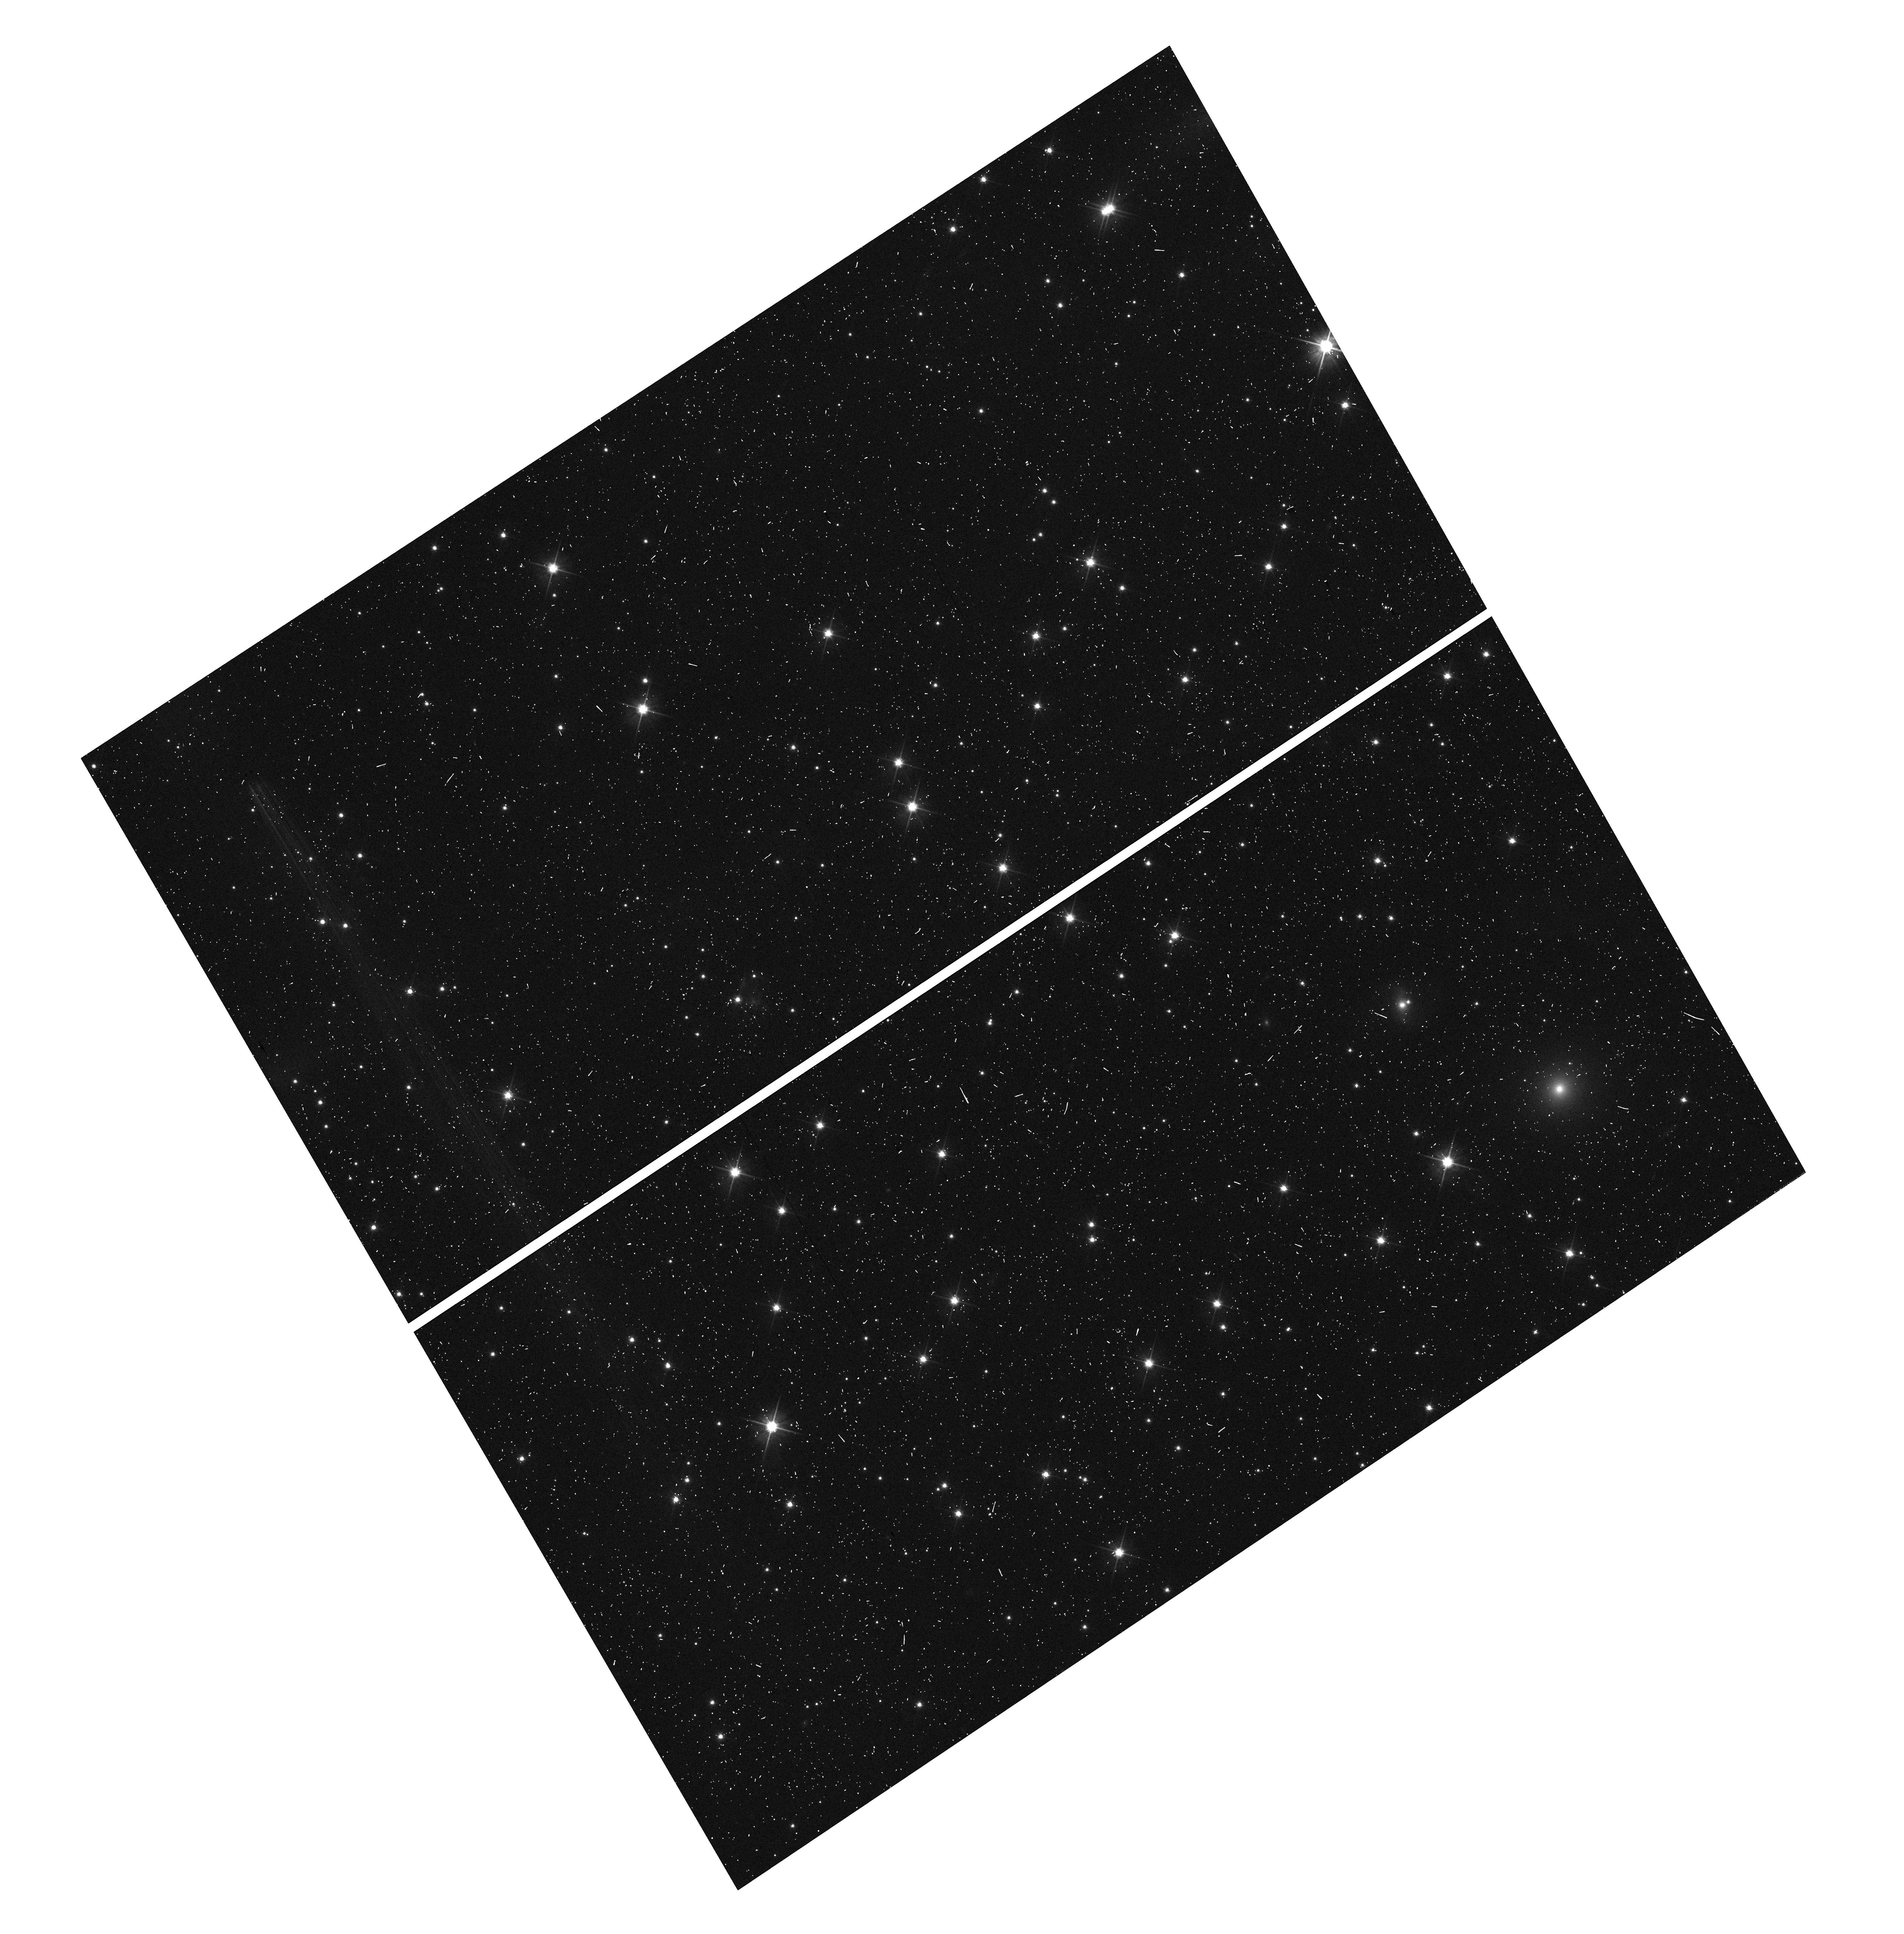
Target: LUHMAN16AB-SFT. Instrument: WFC3/UVIS. Filter: F606W. Exposure: 6 min. Observation ID: hst_15884_02_wfc3_uvis_f606w_ie1m02

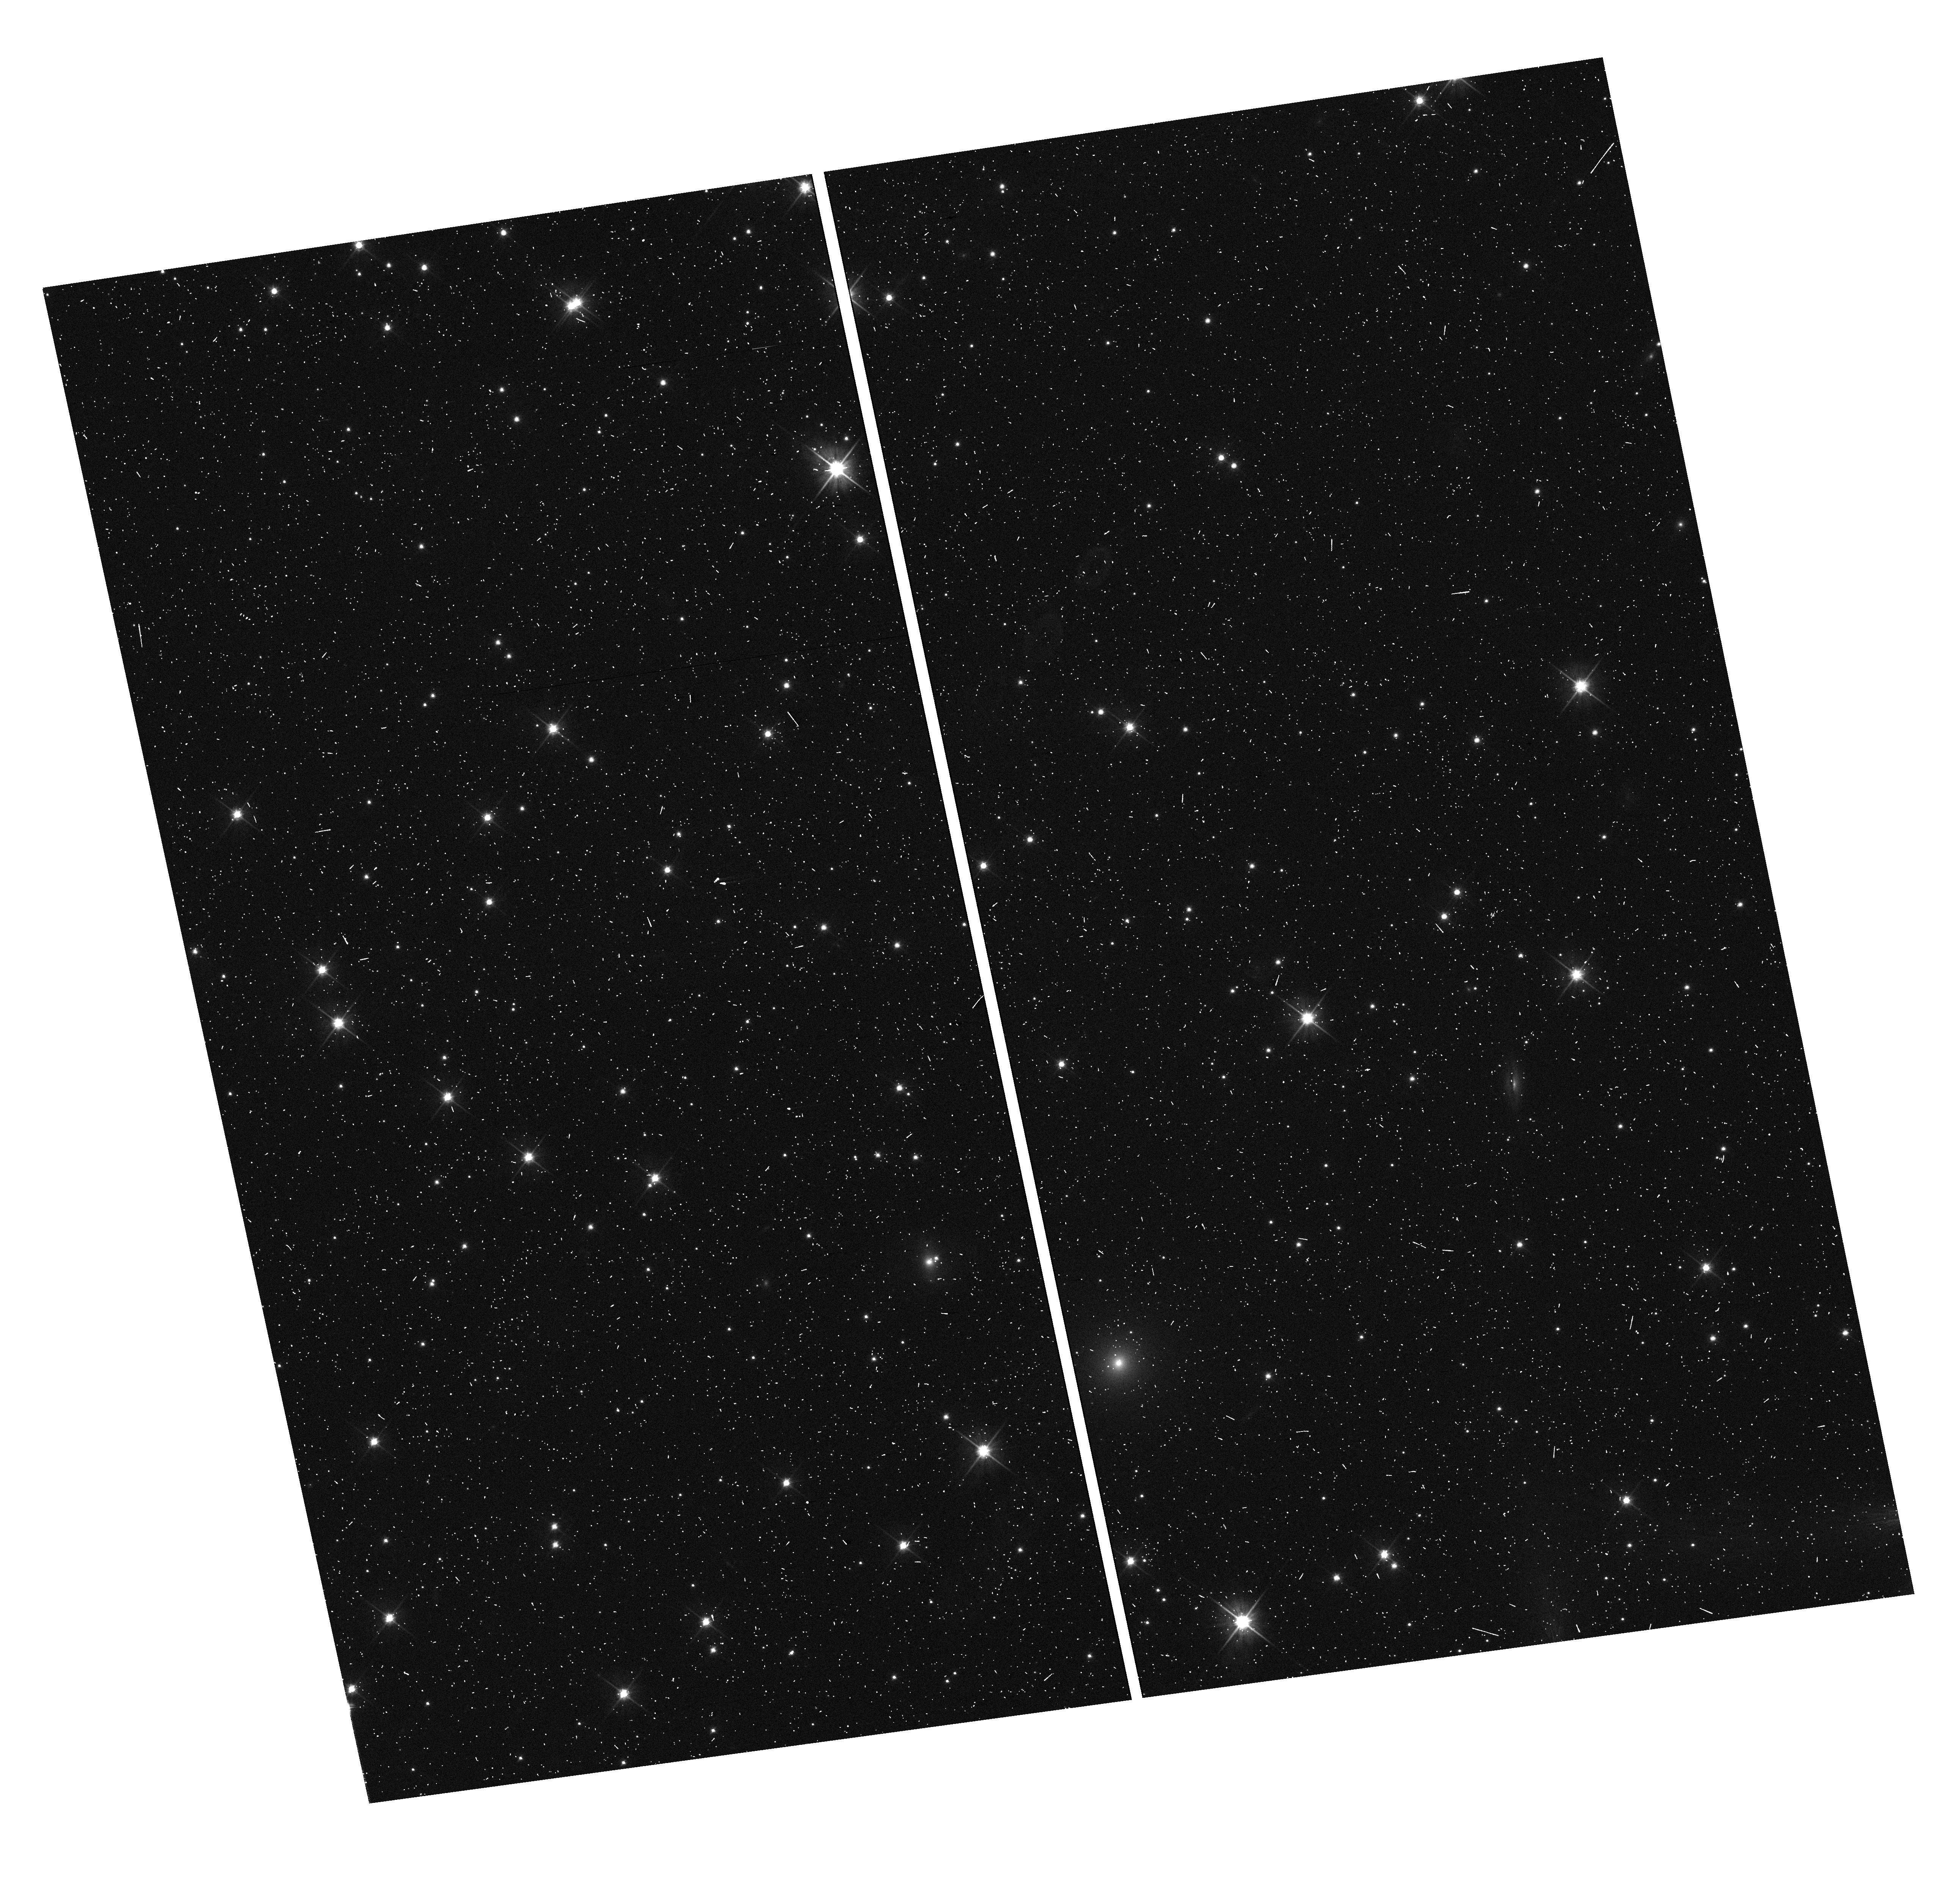
Target: LUHMAN-16-SFT. Instrument: WFC3/UVIS. Filter: F606W. Exposure: 6 min. Observation ID: hst_15884_01_wfc3_uvis_f606w_ie1m01

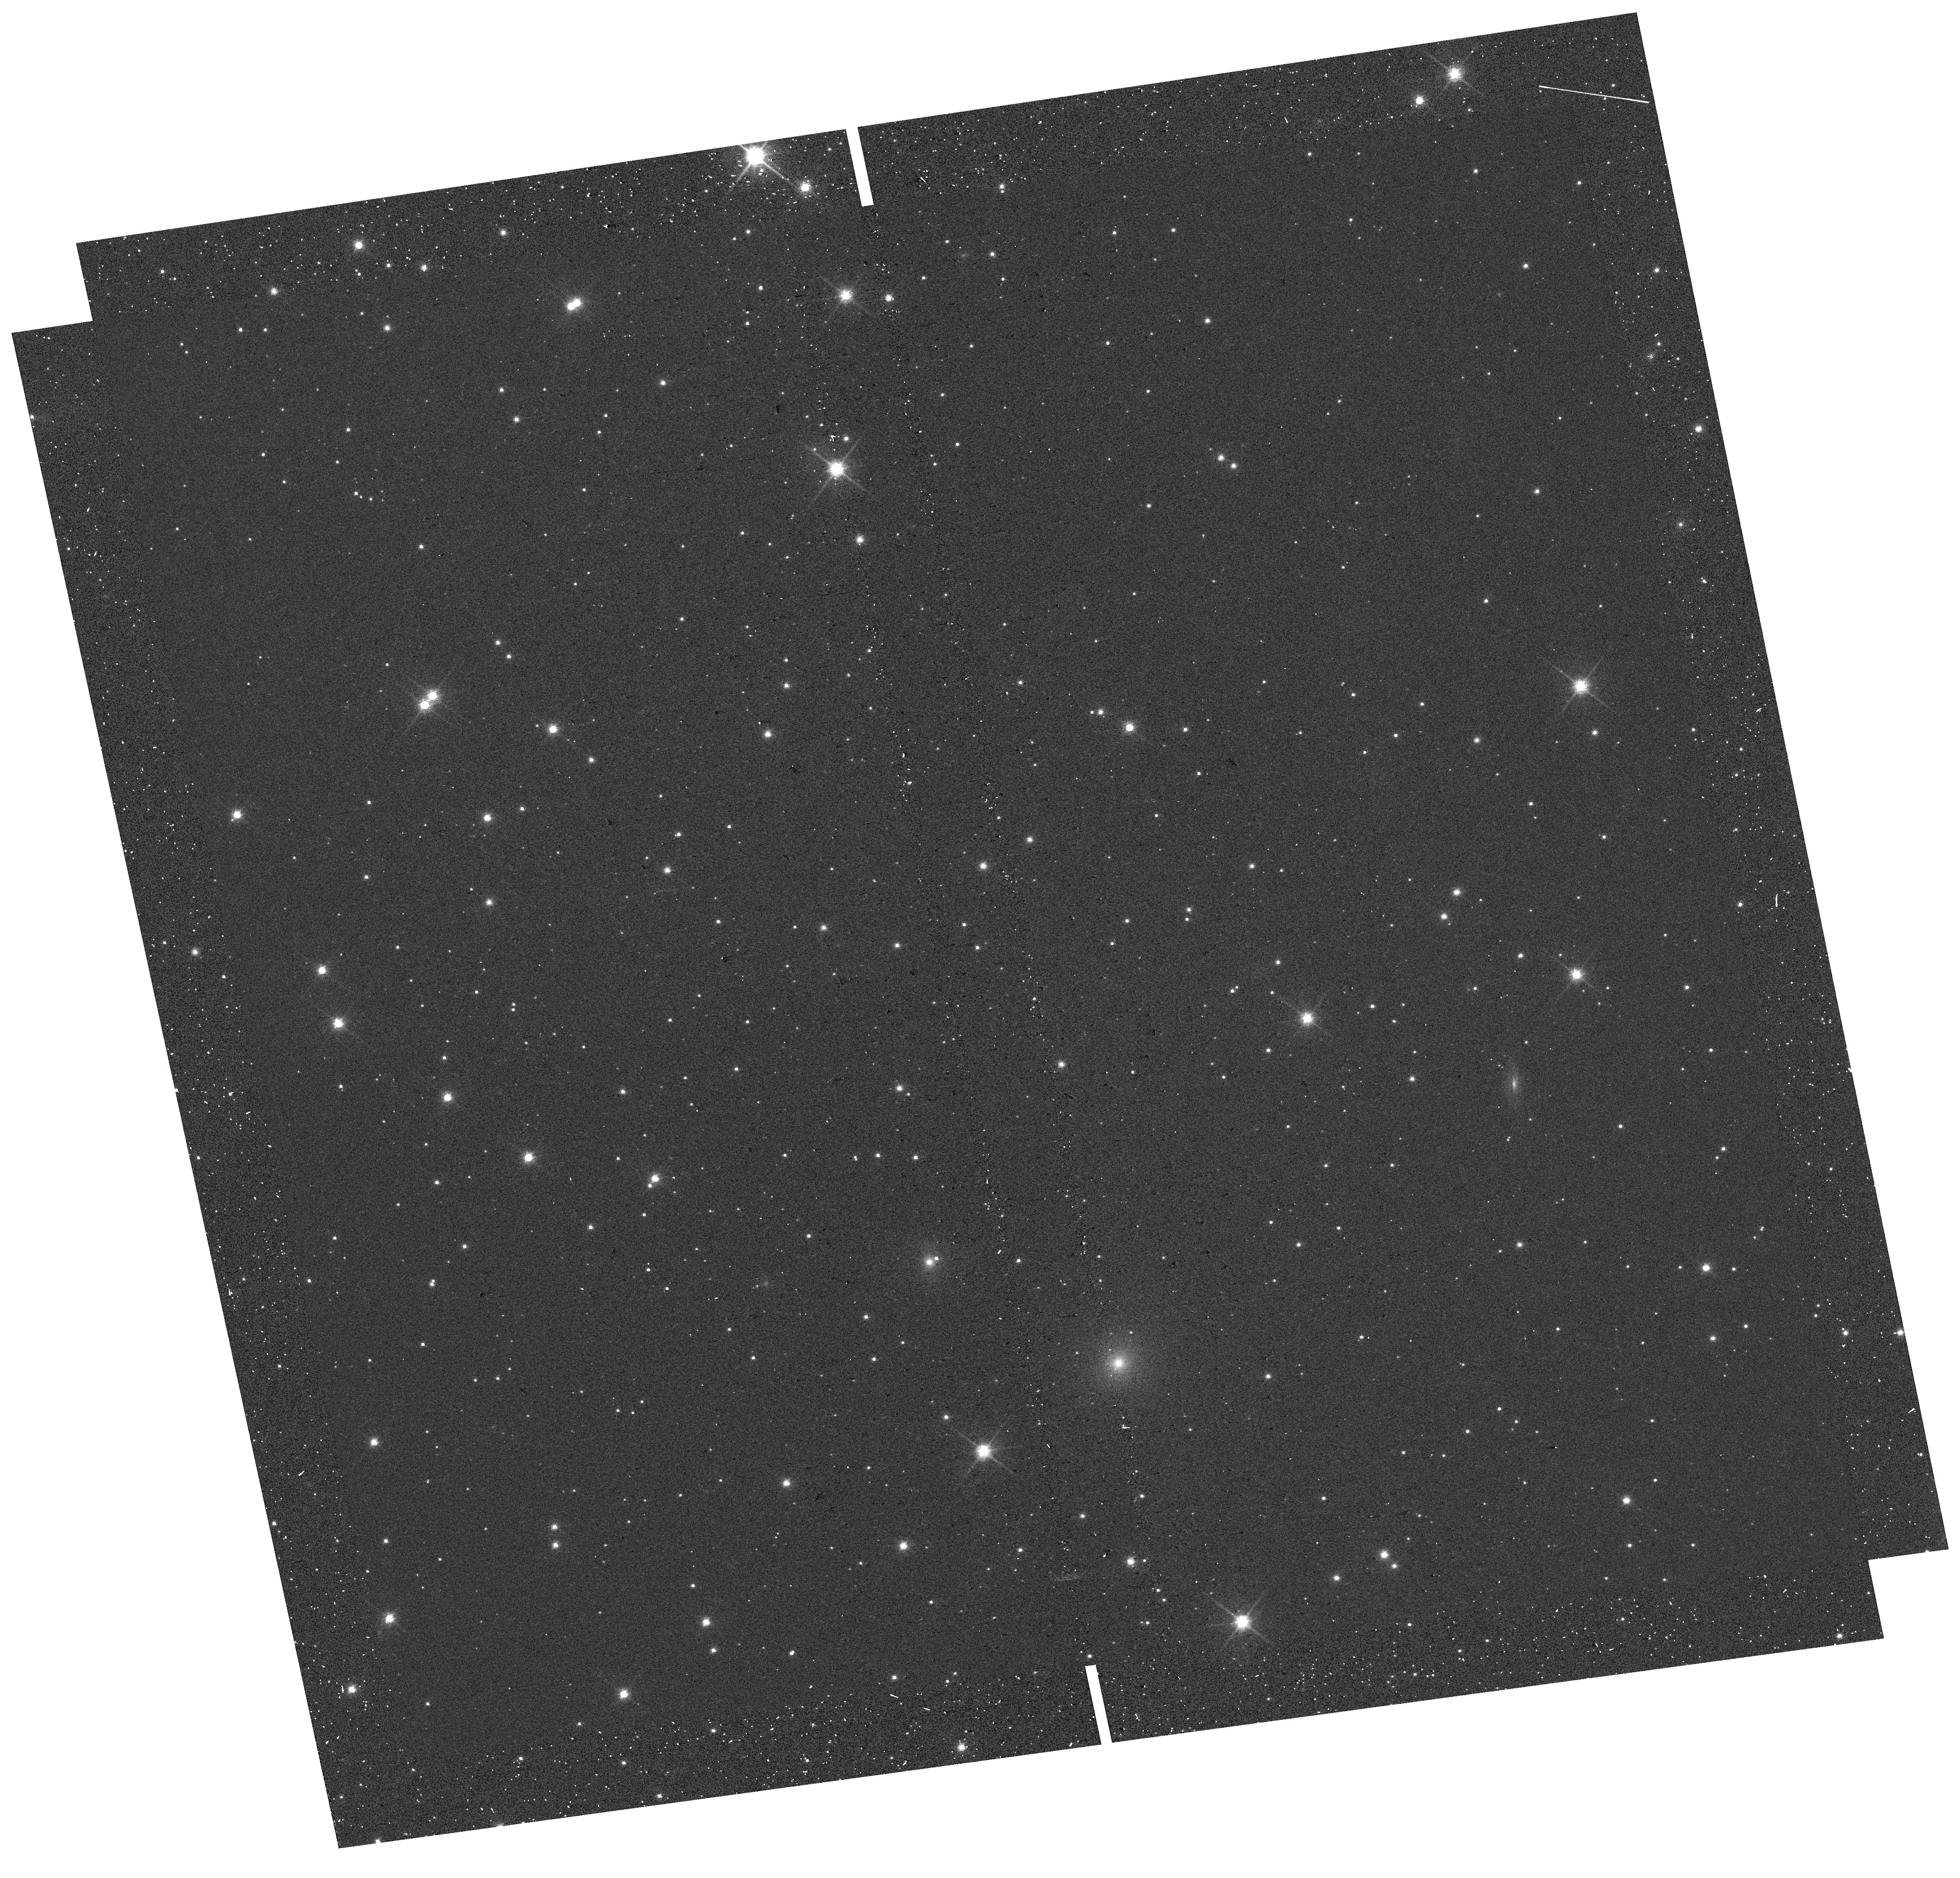
Target: LUHMAN-16-SFT. Instrument: WFC3/UVIS. Filter: F814W. Exposure: 2 min. Observation ID: hst_15884_01_wfc3_uvis_f814w_ie1m01

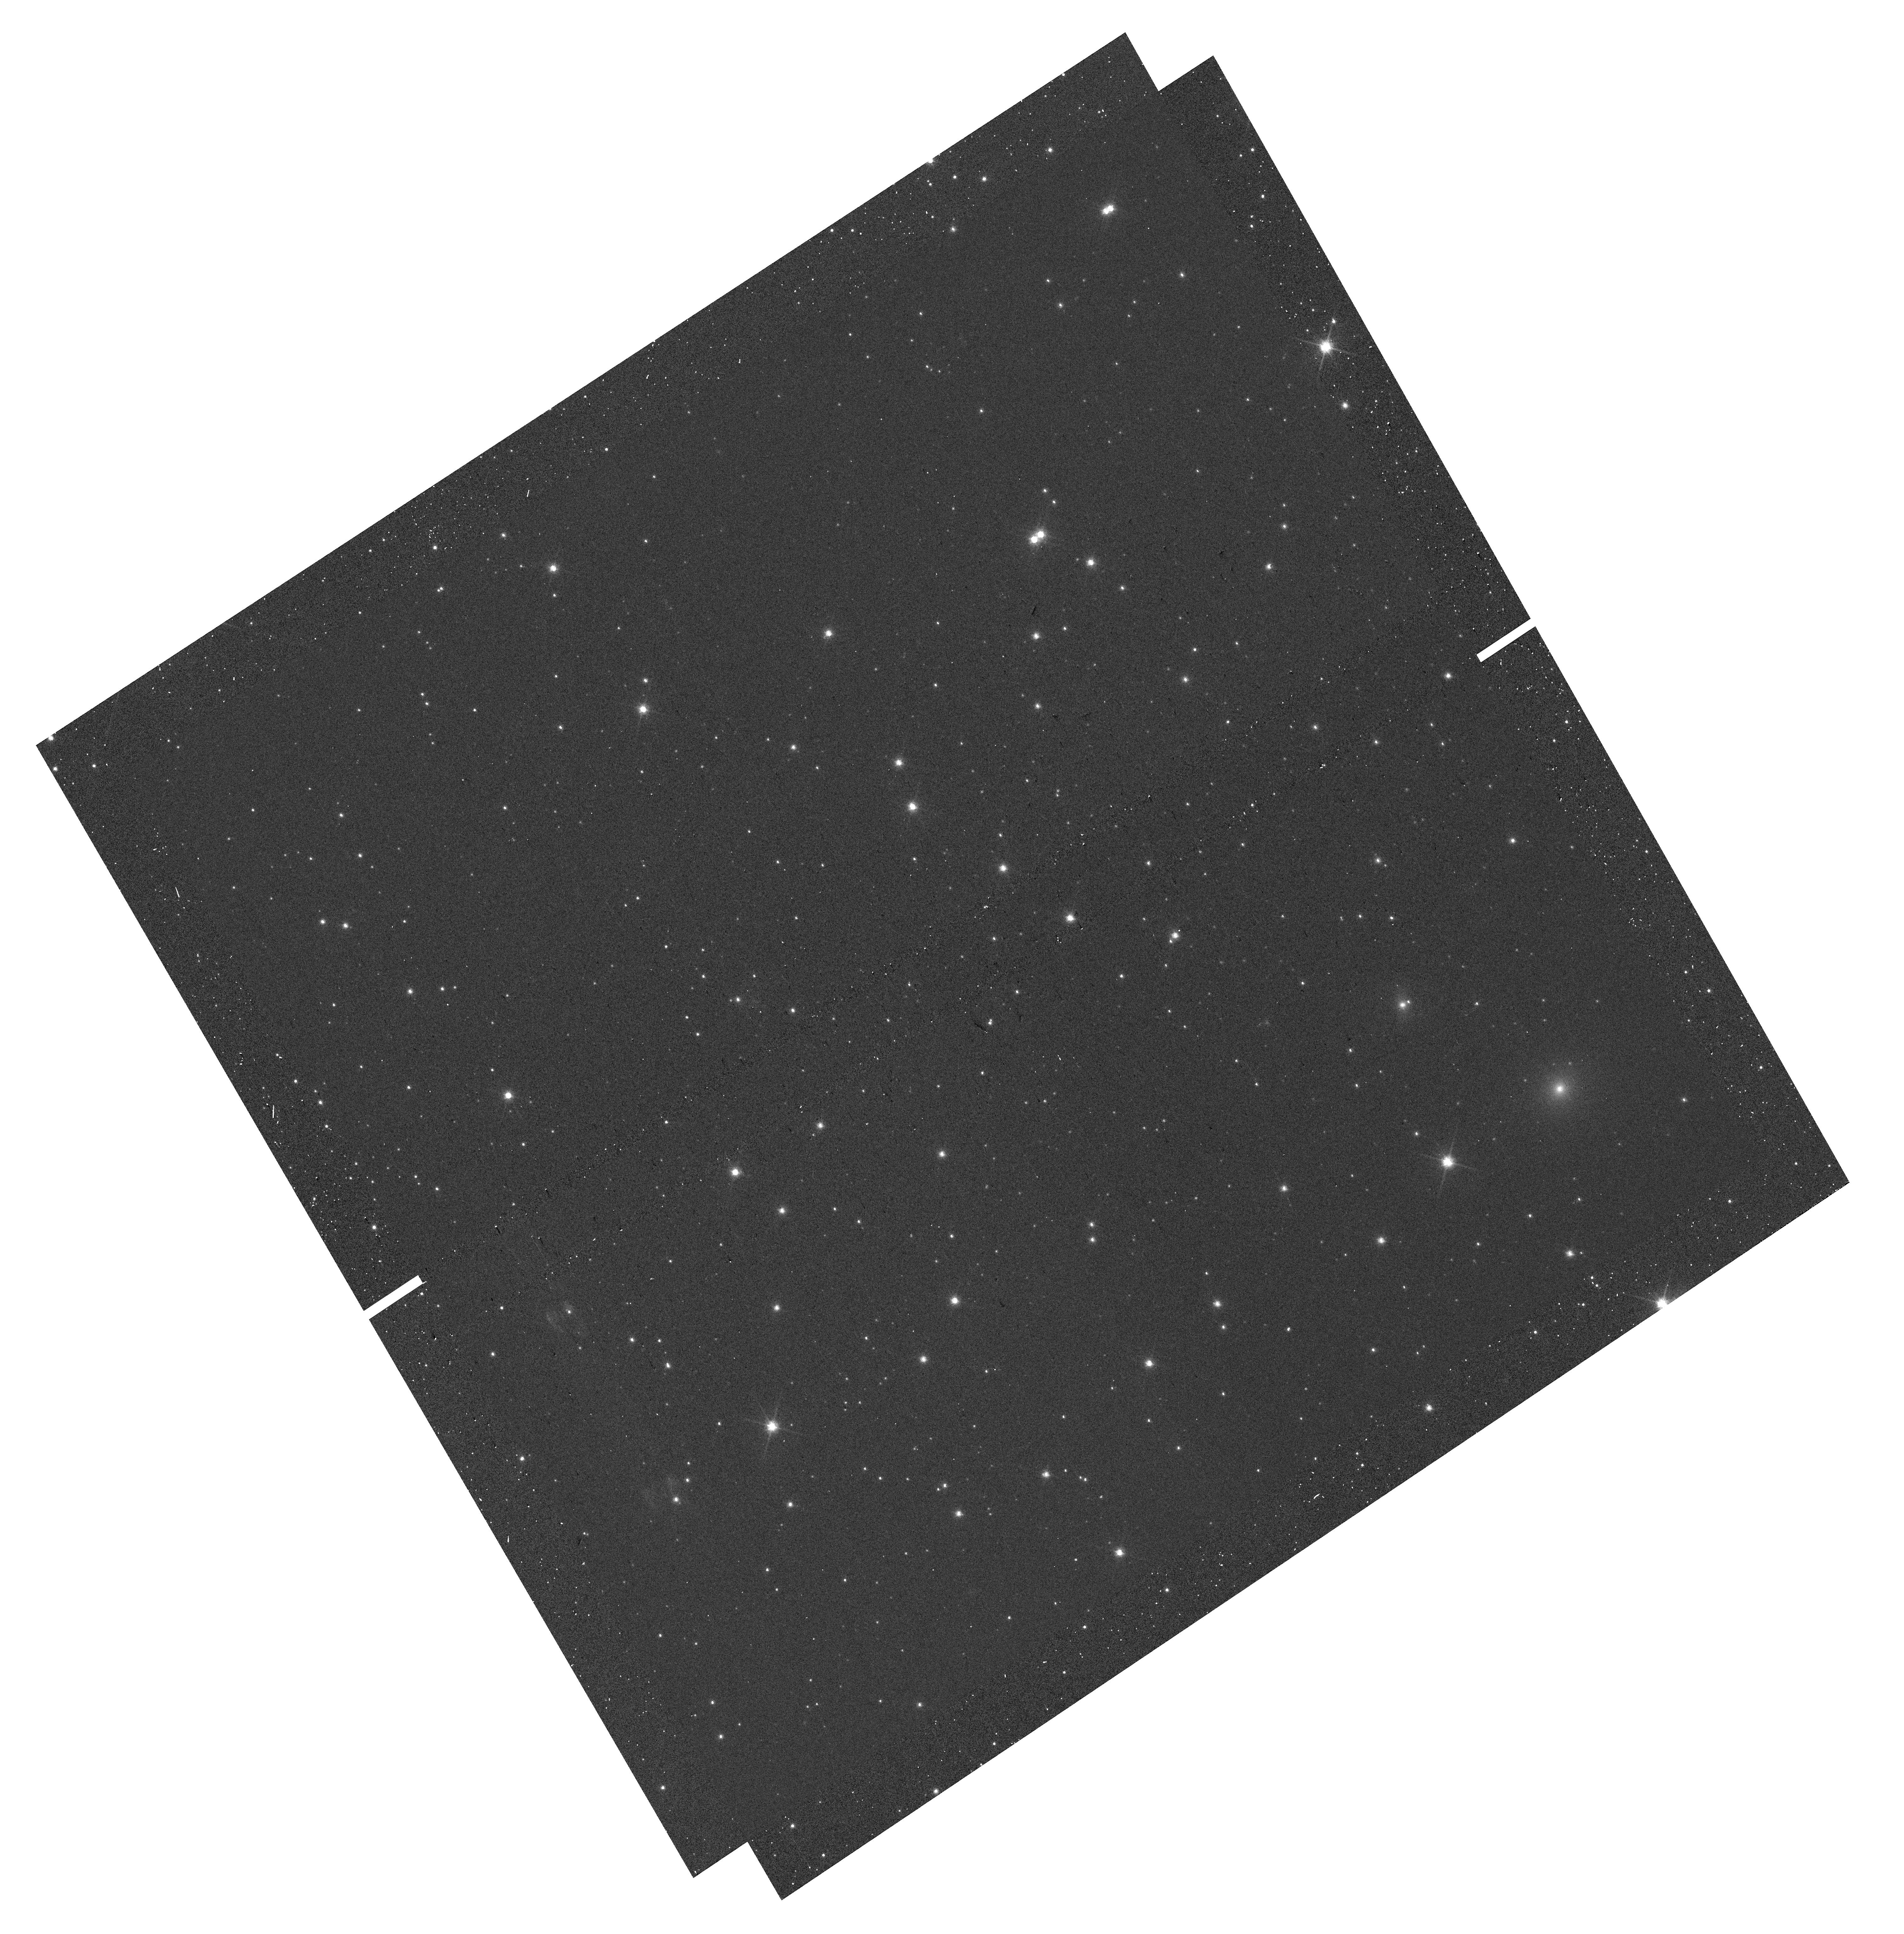
Target: LUHMAN16AB-SFT. Instrument: WFC3/UVIS. Filter: F814W. Exposure: 2 min. Observation ID: hst_15884_02_wfc3_uvis_f814w_ie1m02

Confirmation of an Astrometrically Detected Exoplanet Candidate Orbiting the closest Brown Dwarfs (PI: Bedin, Luigi R.)

At a distance of slightly less than 2 pc WISE 1049-5319 (or Luhman 16 AB) is the closest system to Earth after those of alpha Centauri and Barnard's Star. The analysis of astrometric measurements collected in 12 HST epochs (between 2014.64 and 2016.76) revealed a weak astrometric signature indicating the presence of an exoplanet in the Luh16AB system. This candidate was reported in 2017. A single additional epoch ---collected in August 2018--- and re-analysis of the data with more advanced methods increased the significance level of the planet candidate. Here we propose to use HST in the same observing mode to collect data at two new epochs to confirm or disprove the astrometric signature that suggest the presence of a sub-Neptune-mass exoplanet orbiting one component of the closest known brown dwarf system. If confirmed, it would be the first astrometrically detected exoplanet around a brown dwarf and the third closest known exoplanet; a major discovery which only requires a relatively modest investment of two additional HST orbits. The proposed epochs will extend the temporal coverage of the astrometric monitoring to two planet orbital periods (based on the current orbit fits). Coverage over two periods is required to: (a) confirm that our model of the planetary system is predictive, and (b) verify and refine uncertainty estimates. Furthermore, should the orbit be non-circular, these additional measurements will determine this and significantly improve the orbital semi-major axis measurement.